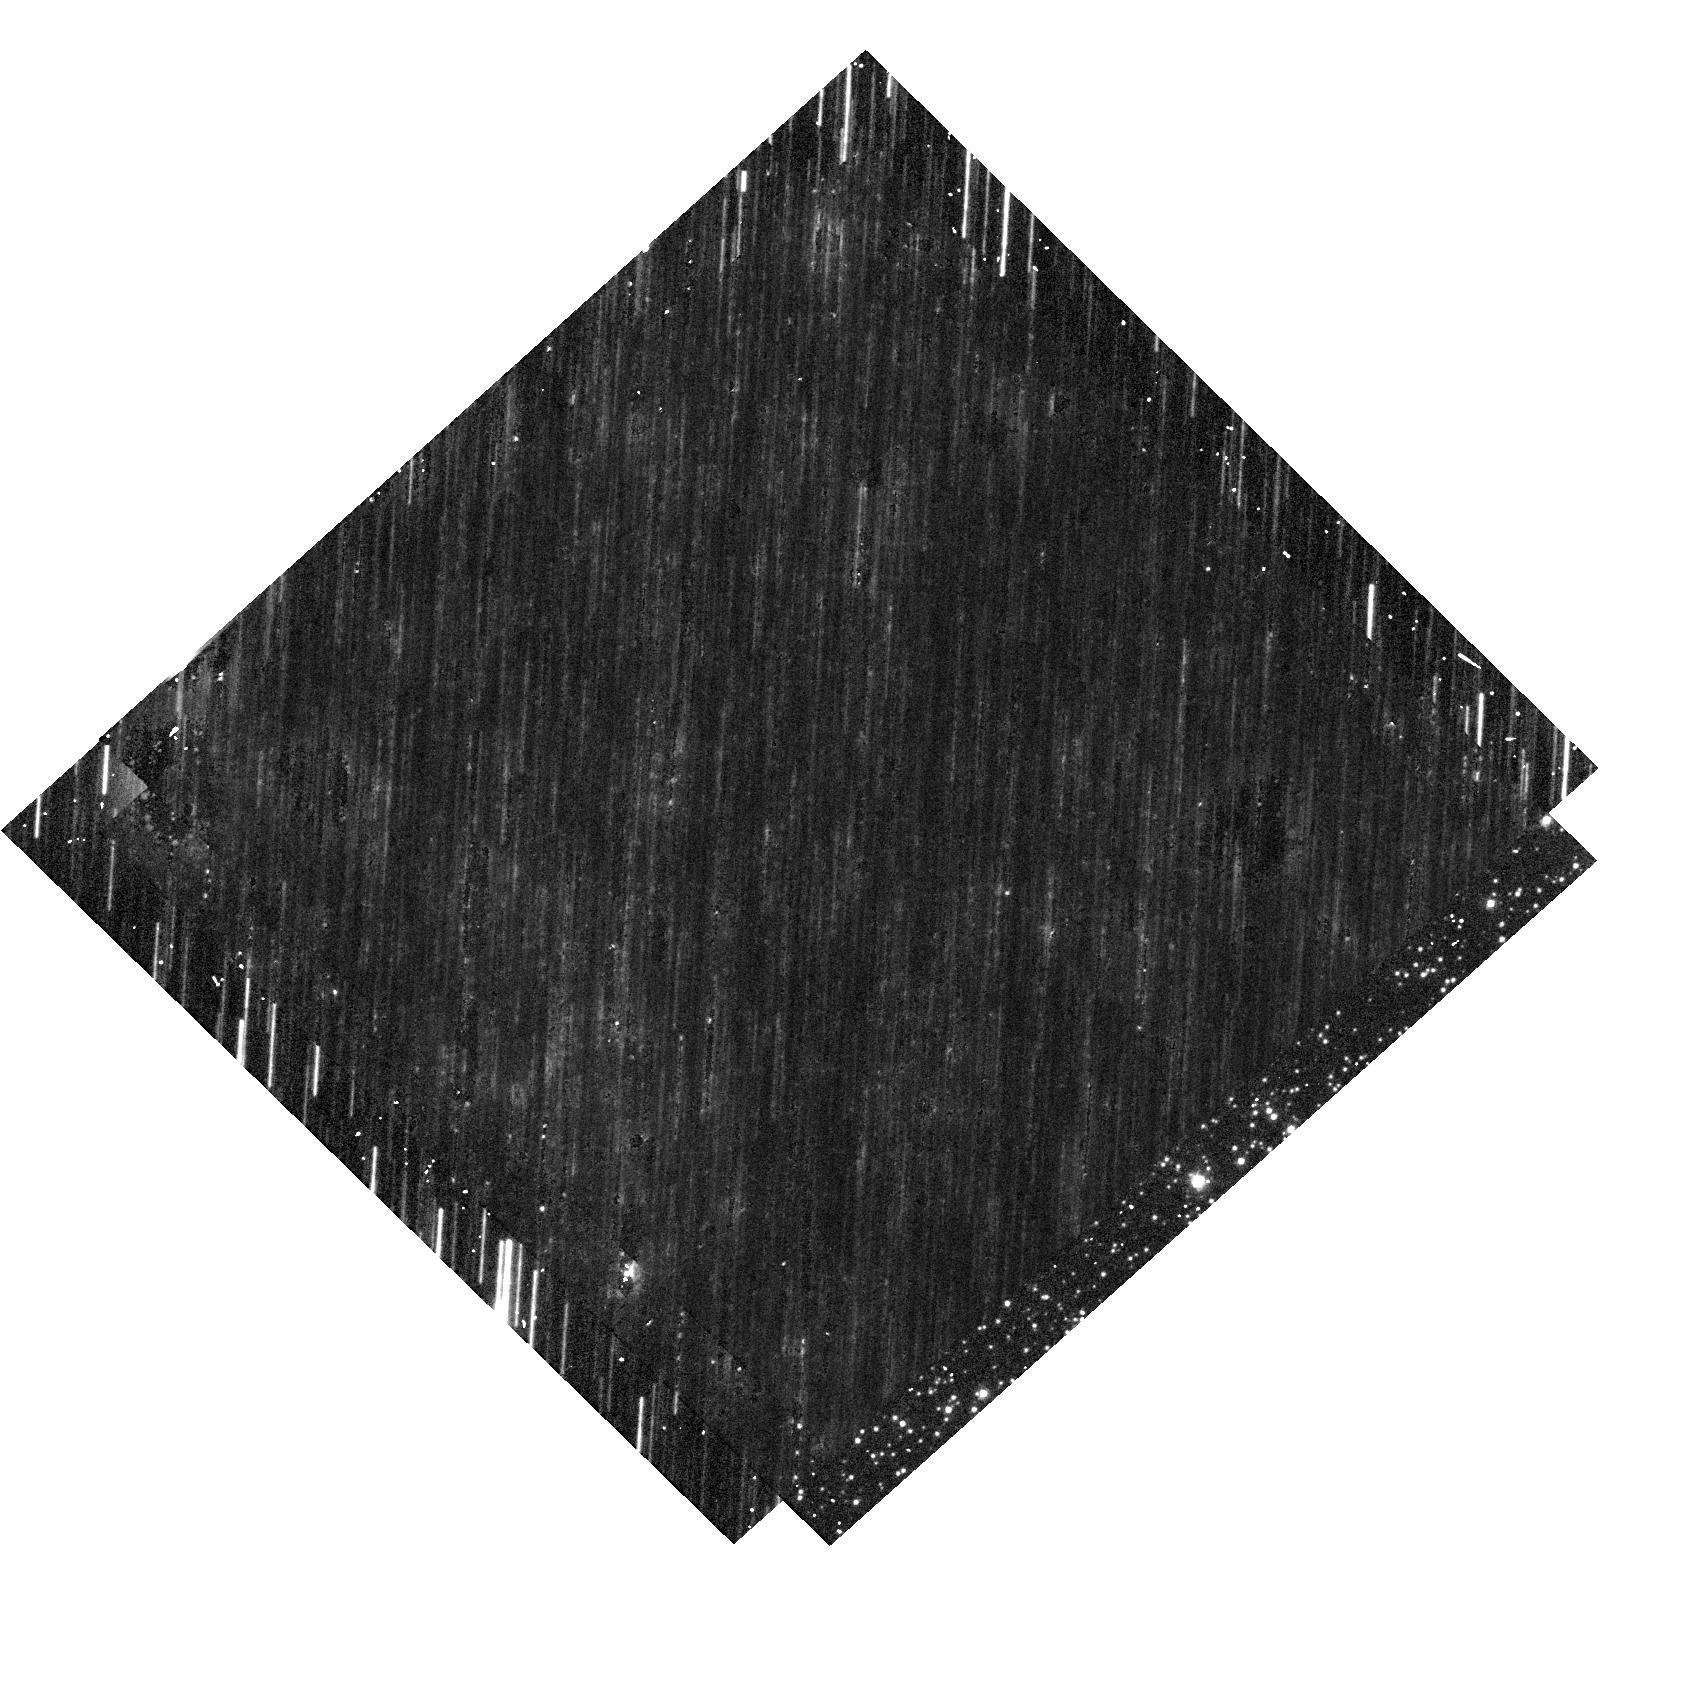
Target: OGLE-2017-BLG-328. Instrument: WFC3/UVIS. Filter: F555W. Exposure: 9 min. Observation ID: hst_15960_54_wfc3_uvis_f555w_ie4f54

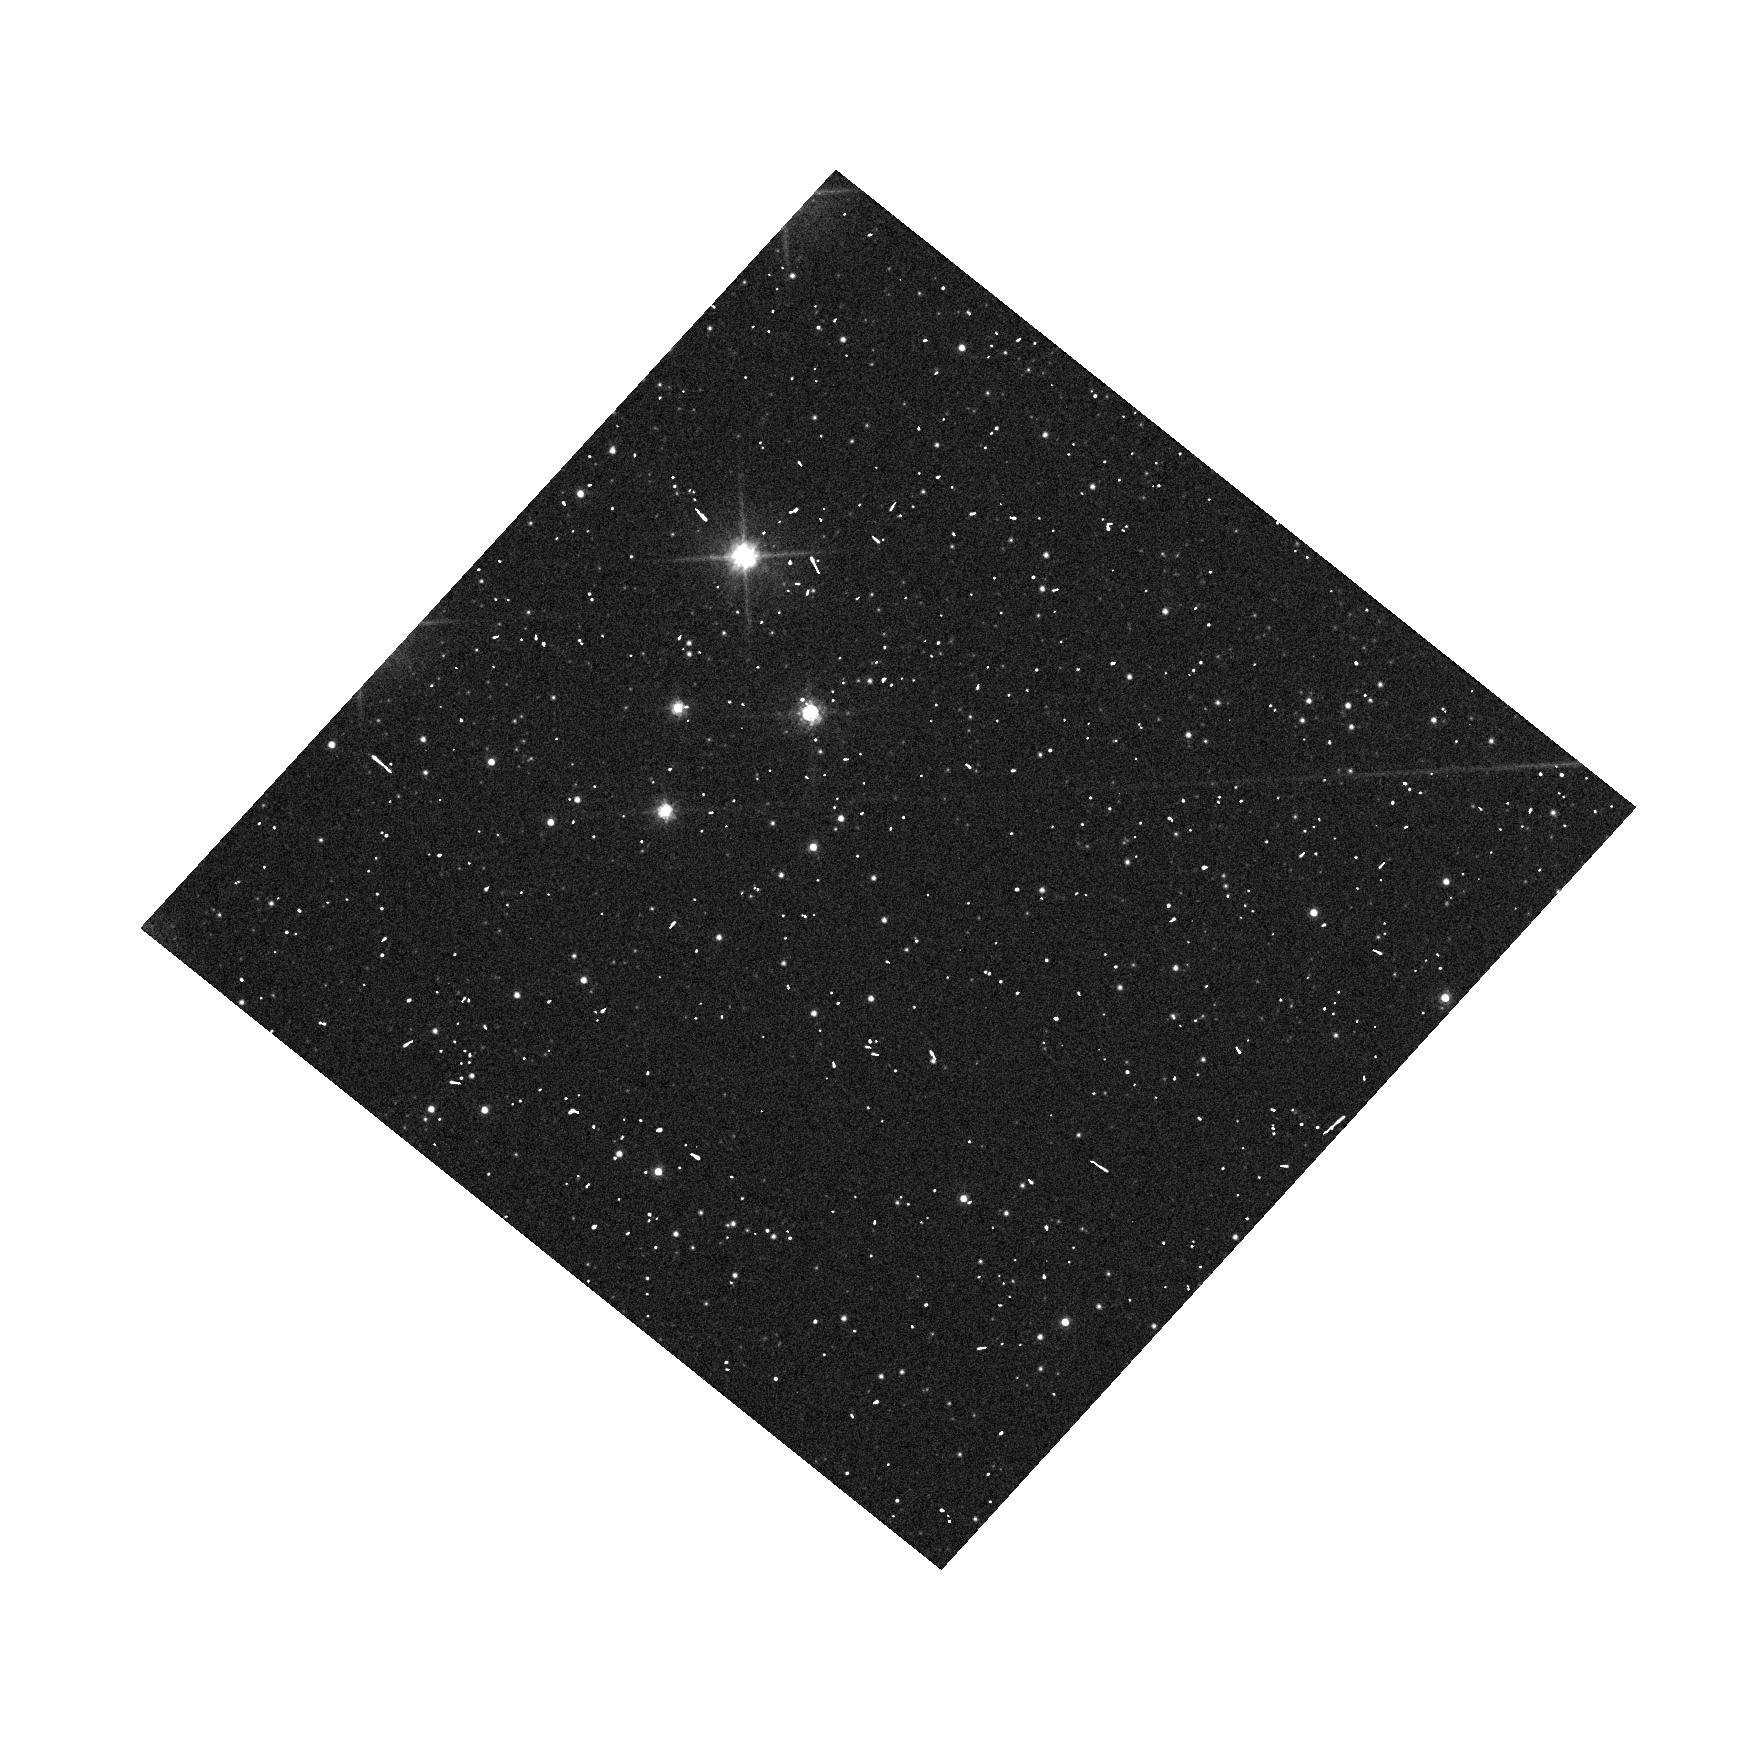
Target: OGLE-2019-BLG-1000. Instrument: WFC3/UVIS. Filter: F606W. Exposure: 3 min. Observation ID: hst_15960_01_wfc3_uvis_f606w_ie4f01

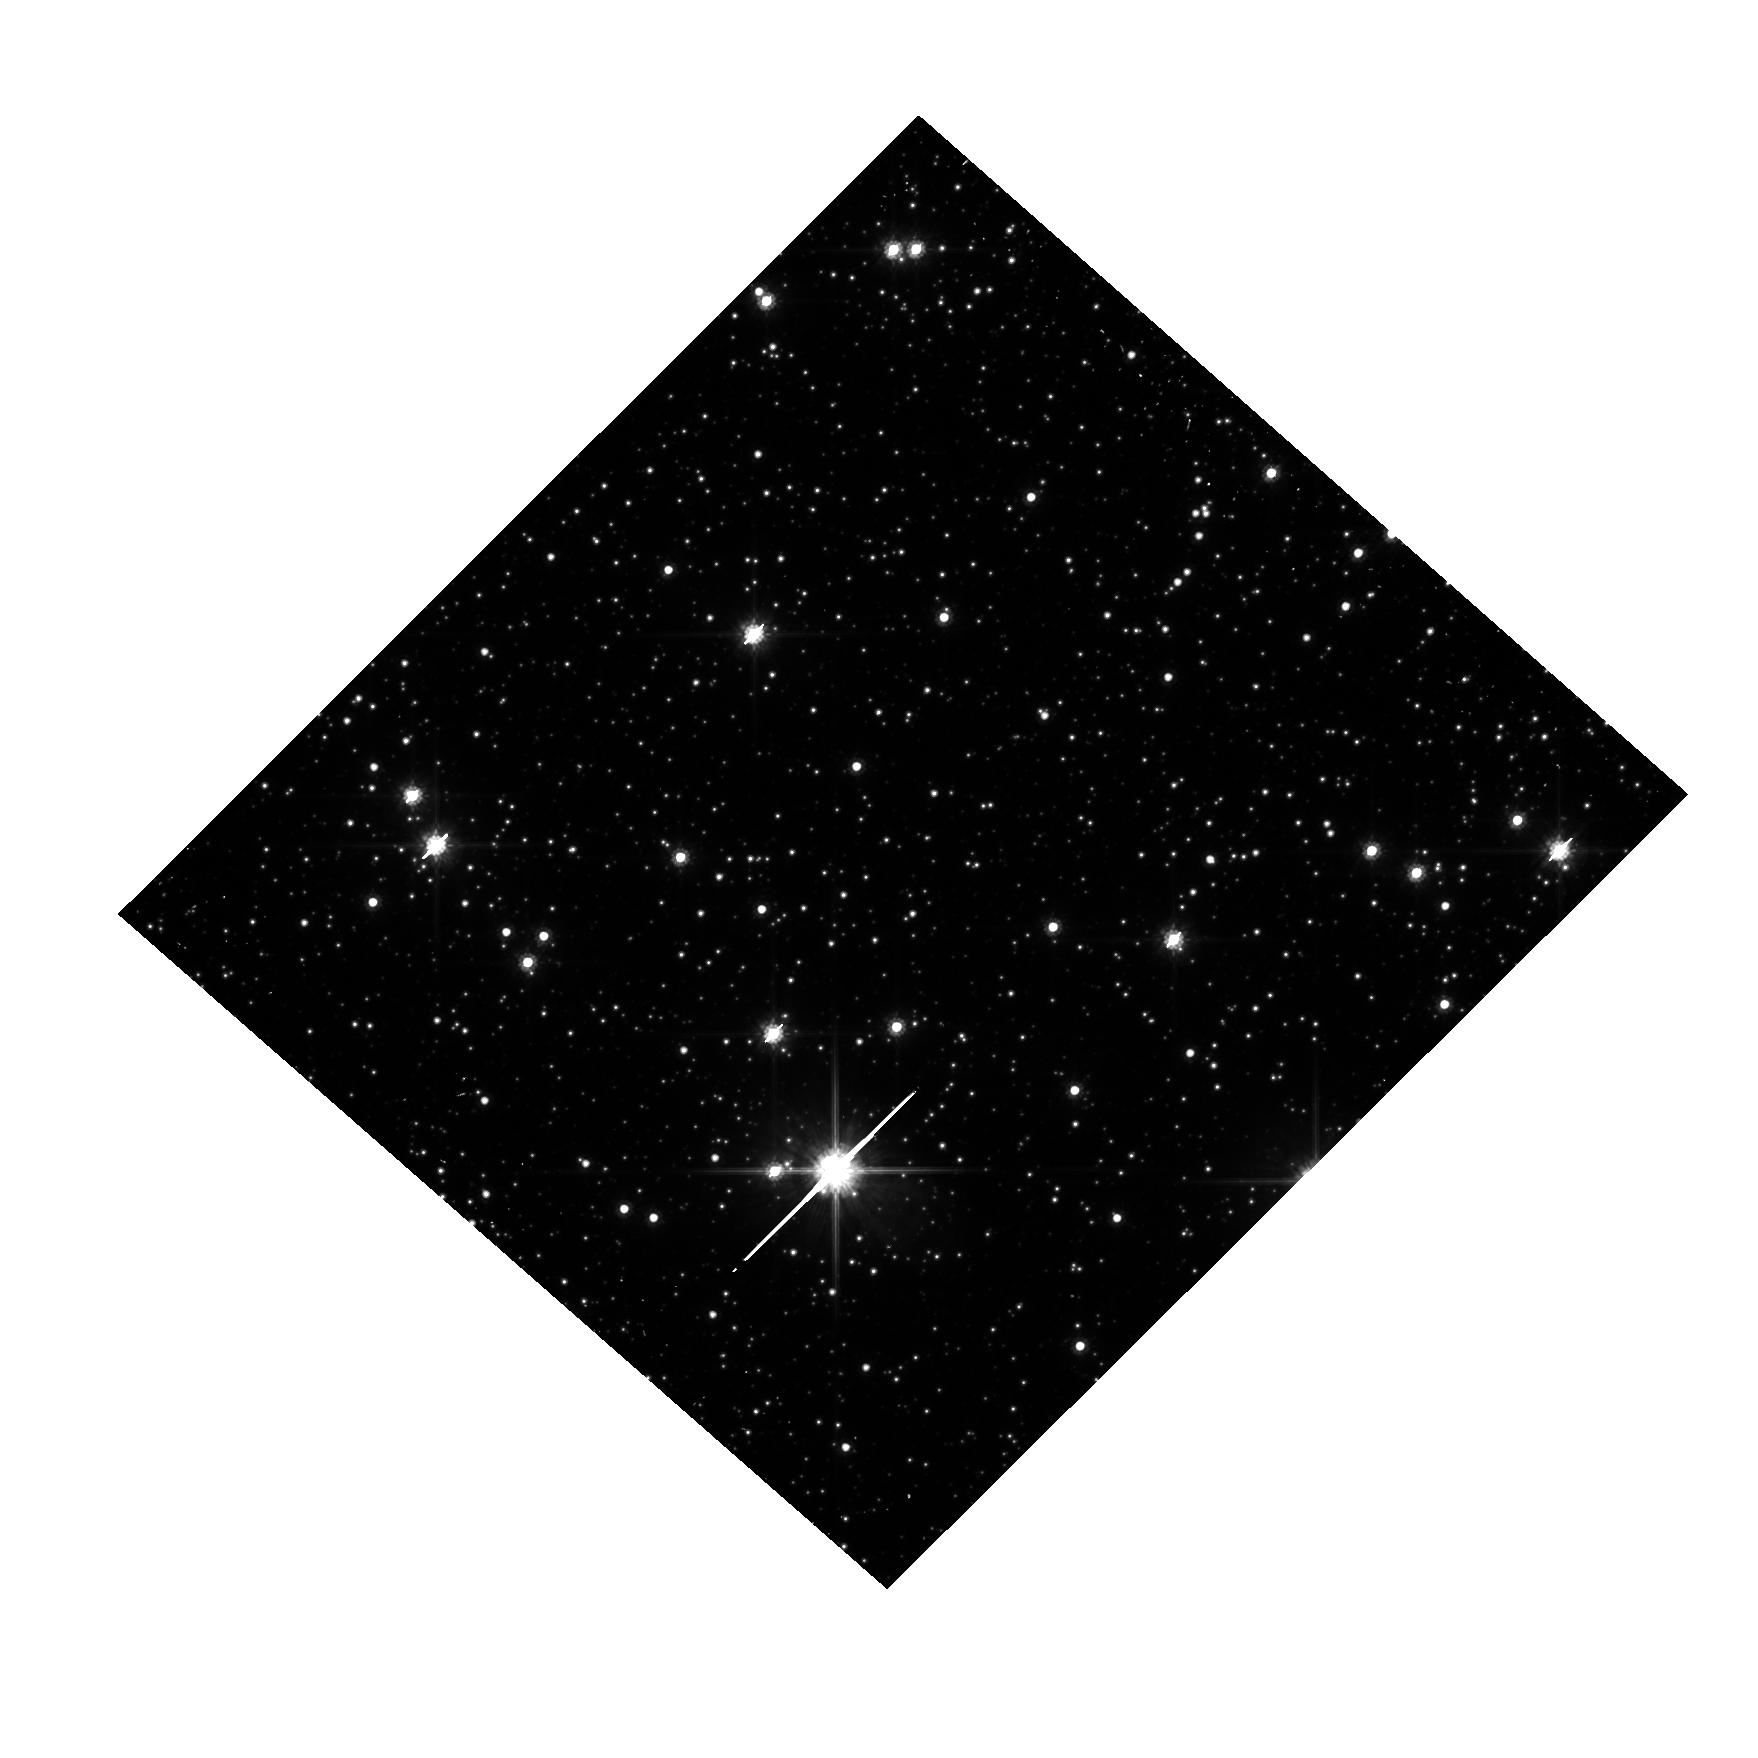
Target: OGLE-2019-BLG-1080. Instrument: WFC3/UVIS. Filter: F814W. Exposure: 7 min. Observation ID: hst_15960_02_wfc3_uvis_f814w_ie4f02

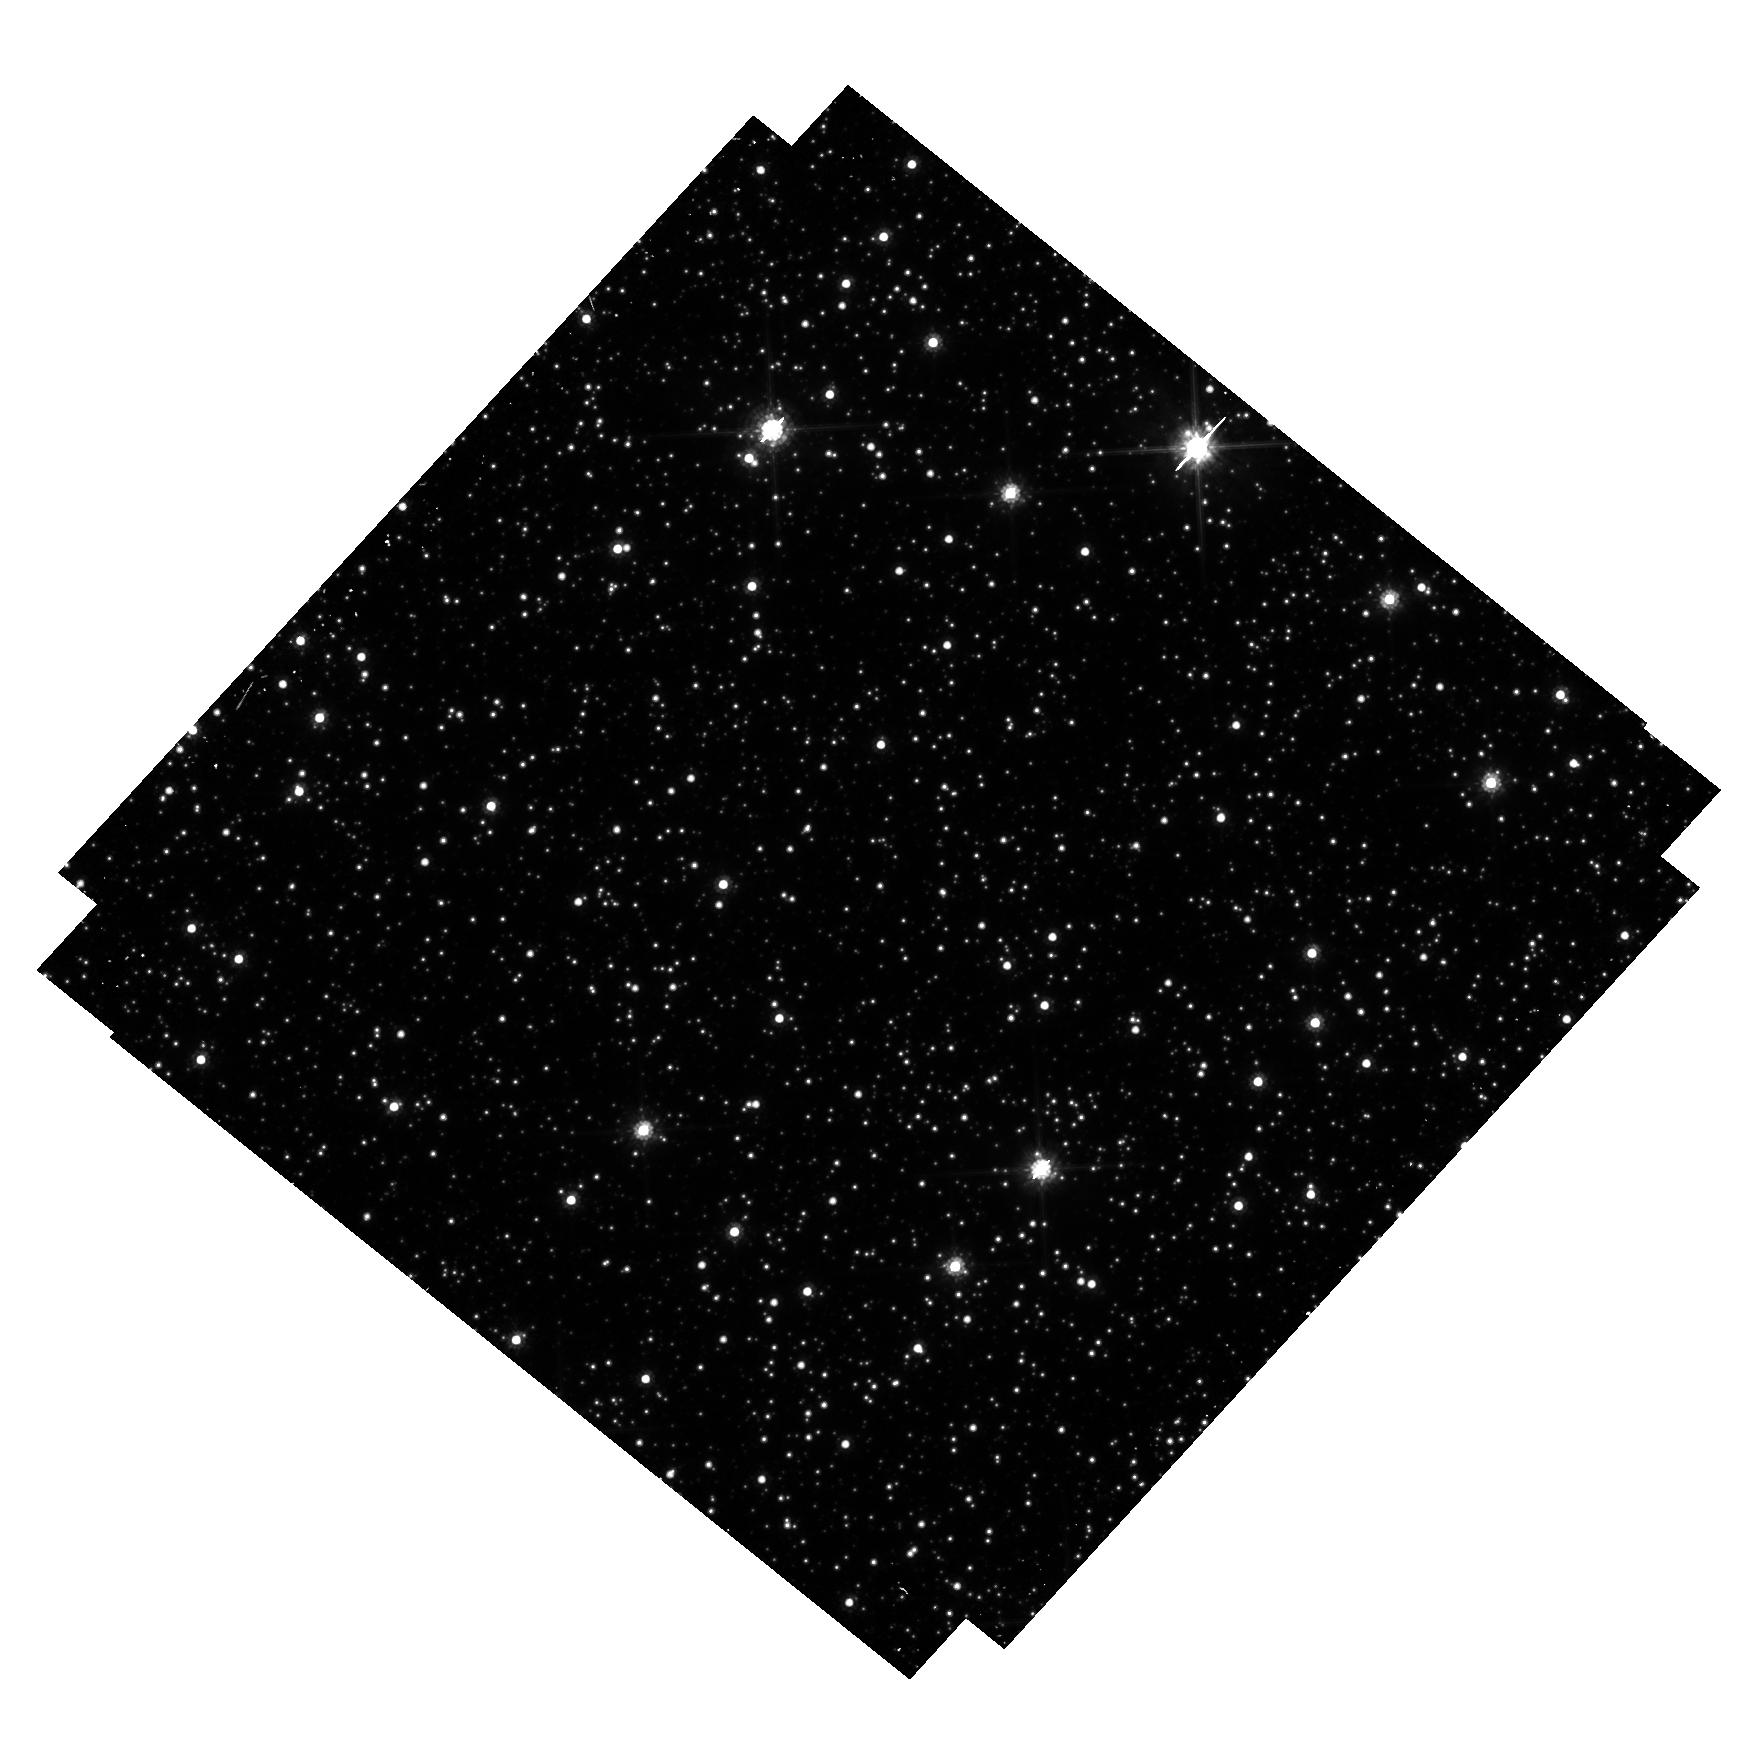
Target: OGLE-2017-BLG-0302. Instrument: WFC3/UVIS. Filter: F814W. Exposure: 37 min. Observation ID: hst_15960_03_wfc3_uvis_f814w_ie4f03

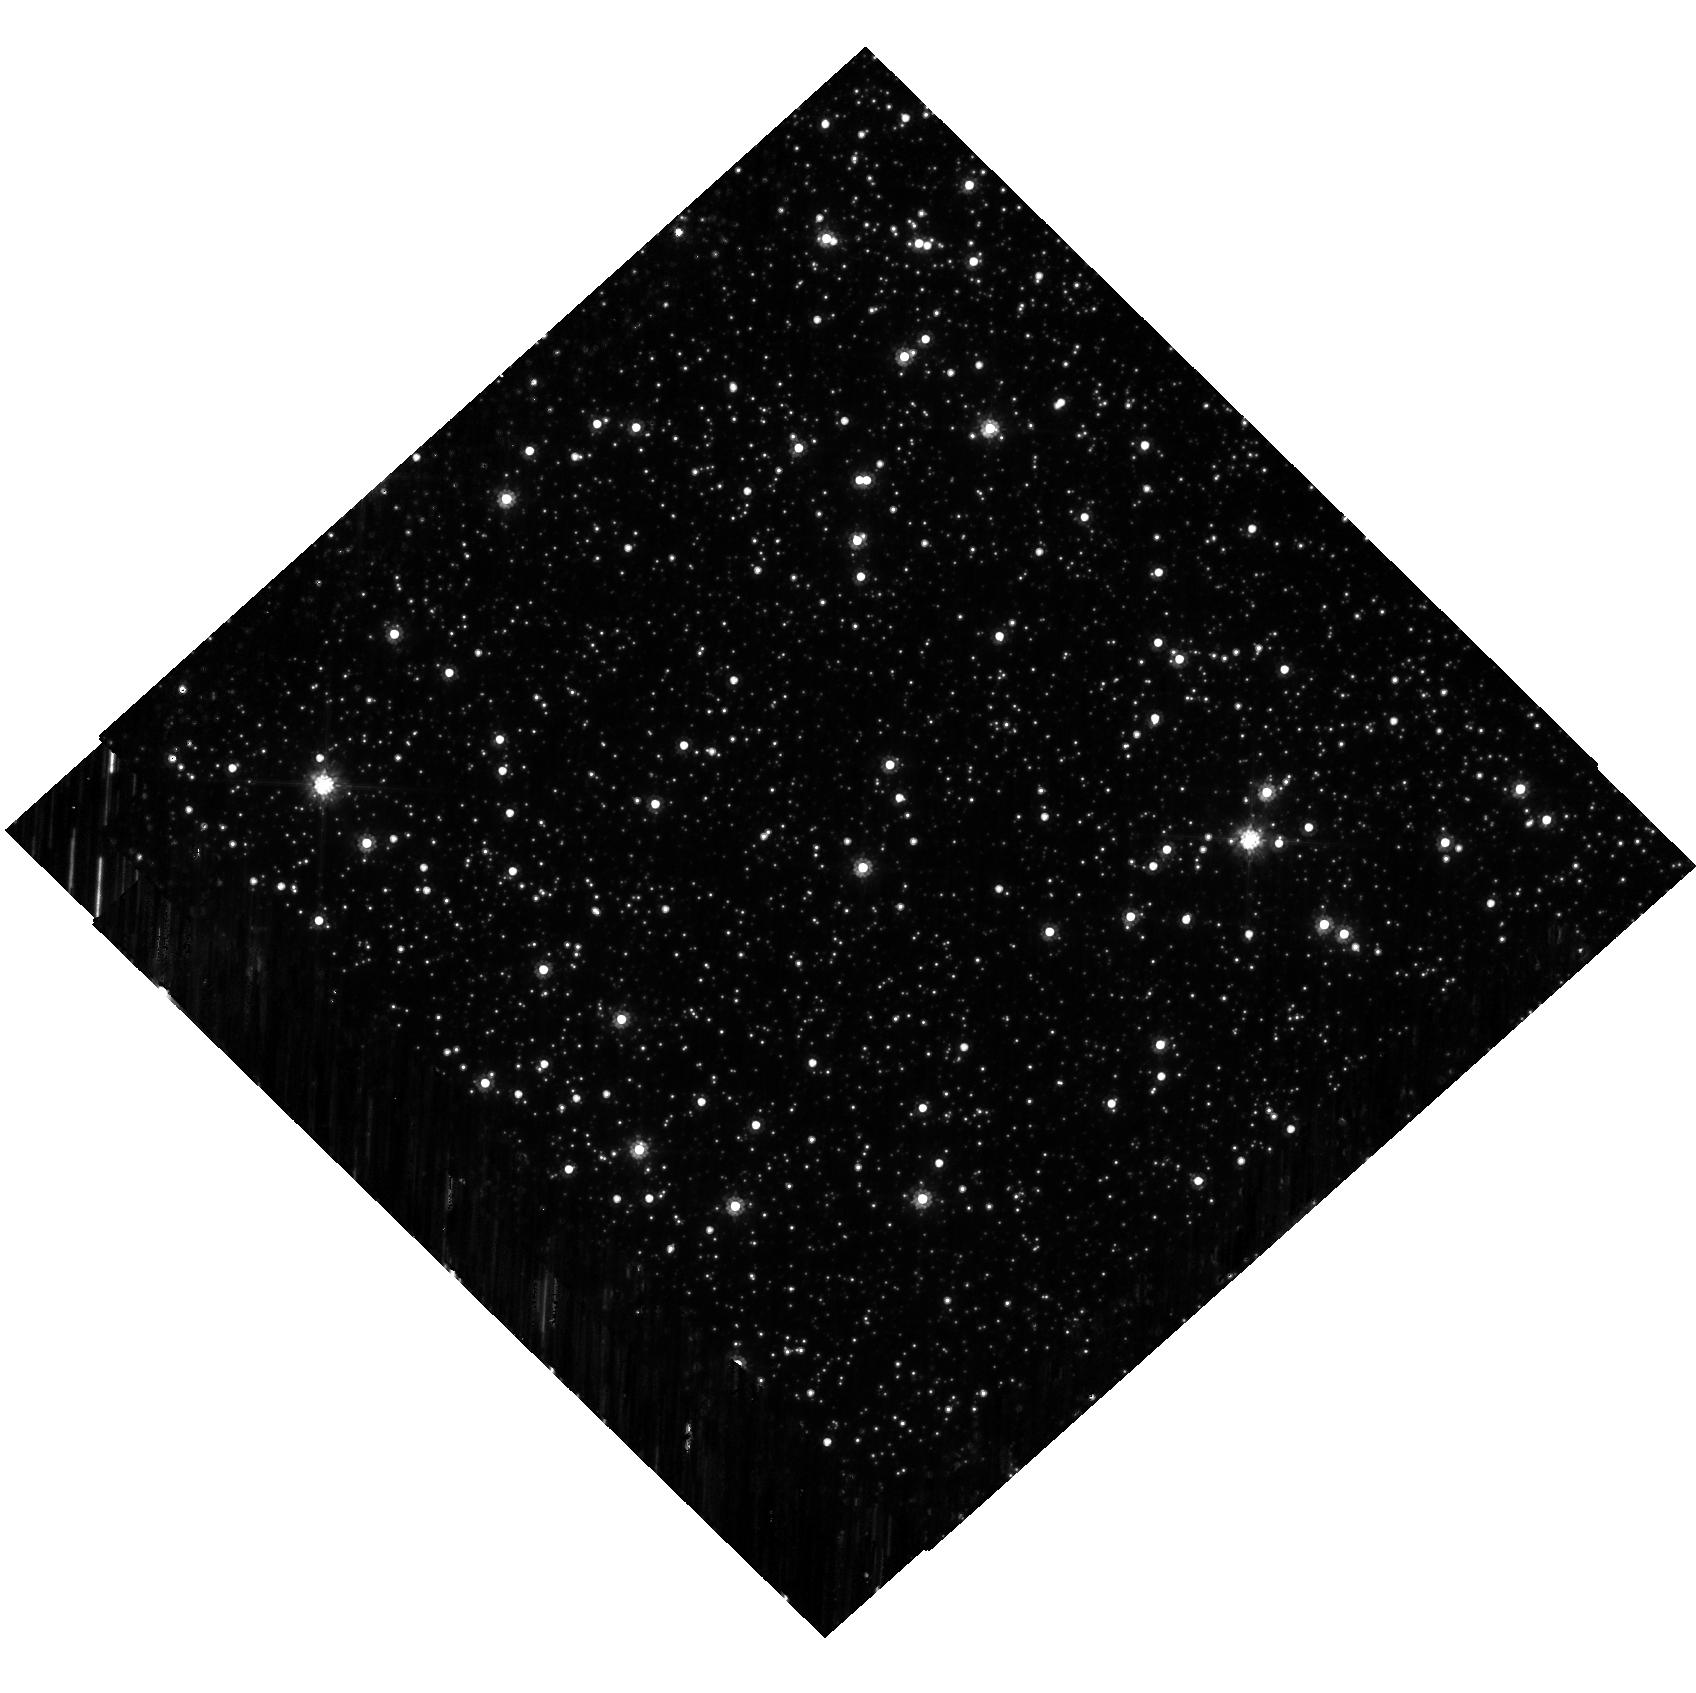
Target: OGLE-2017-BLG-328. Instrument: WFC3/UVIS. Filter: F814W. Exposure: 19 min. Observation ID: hst_15960_54_wfc3_uvis_f814w_ie4f54

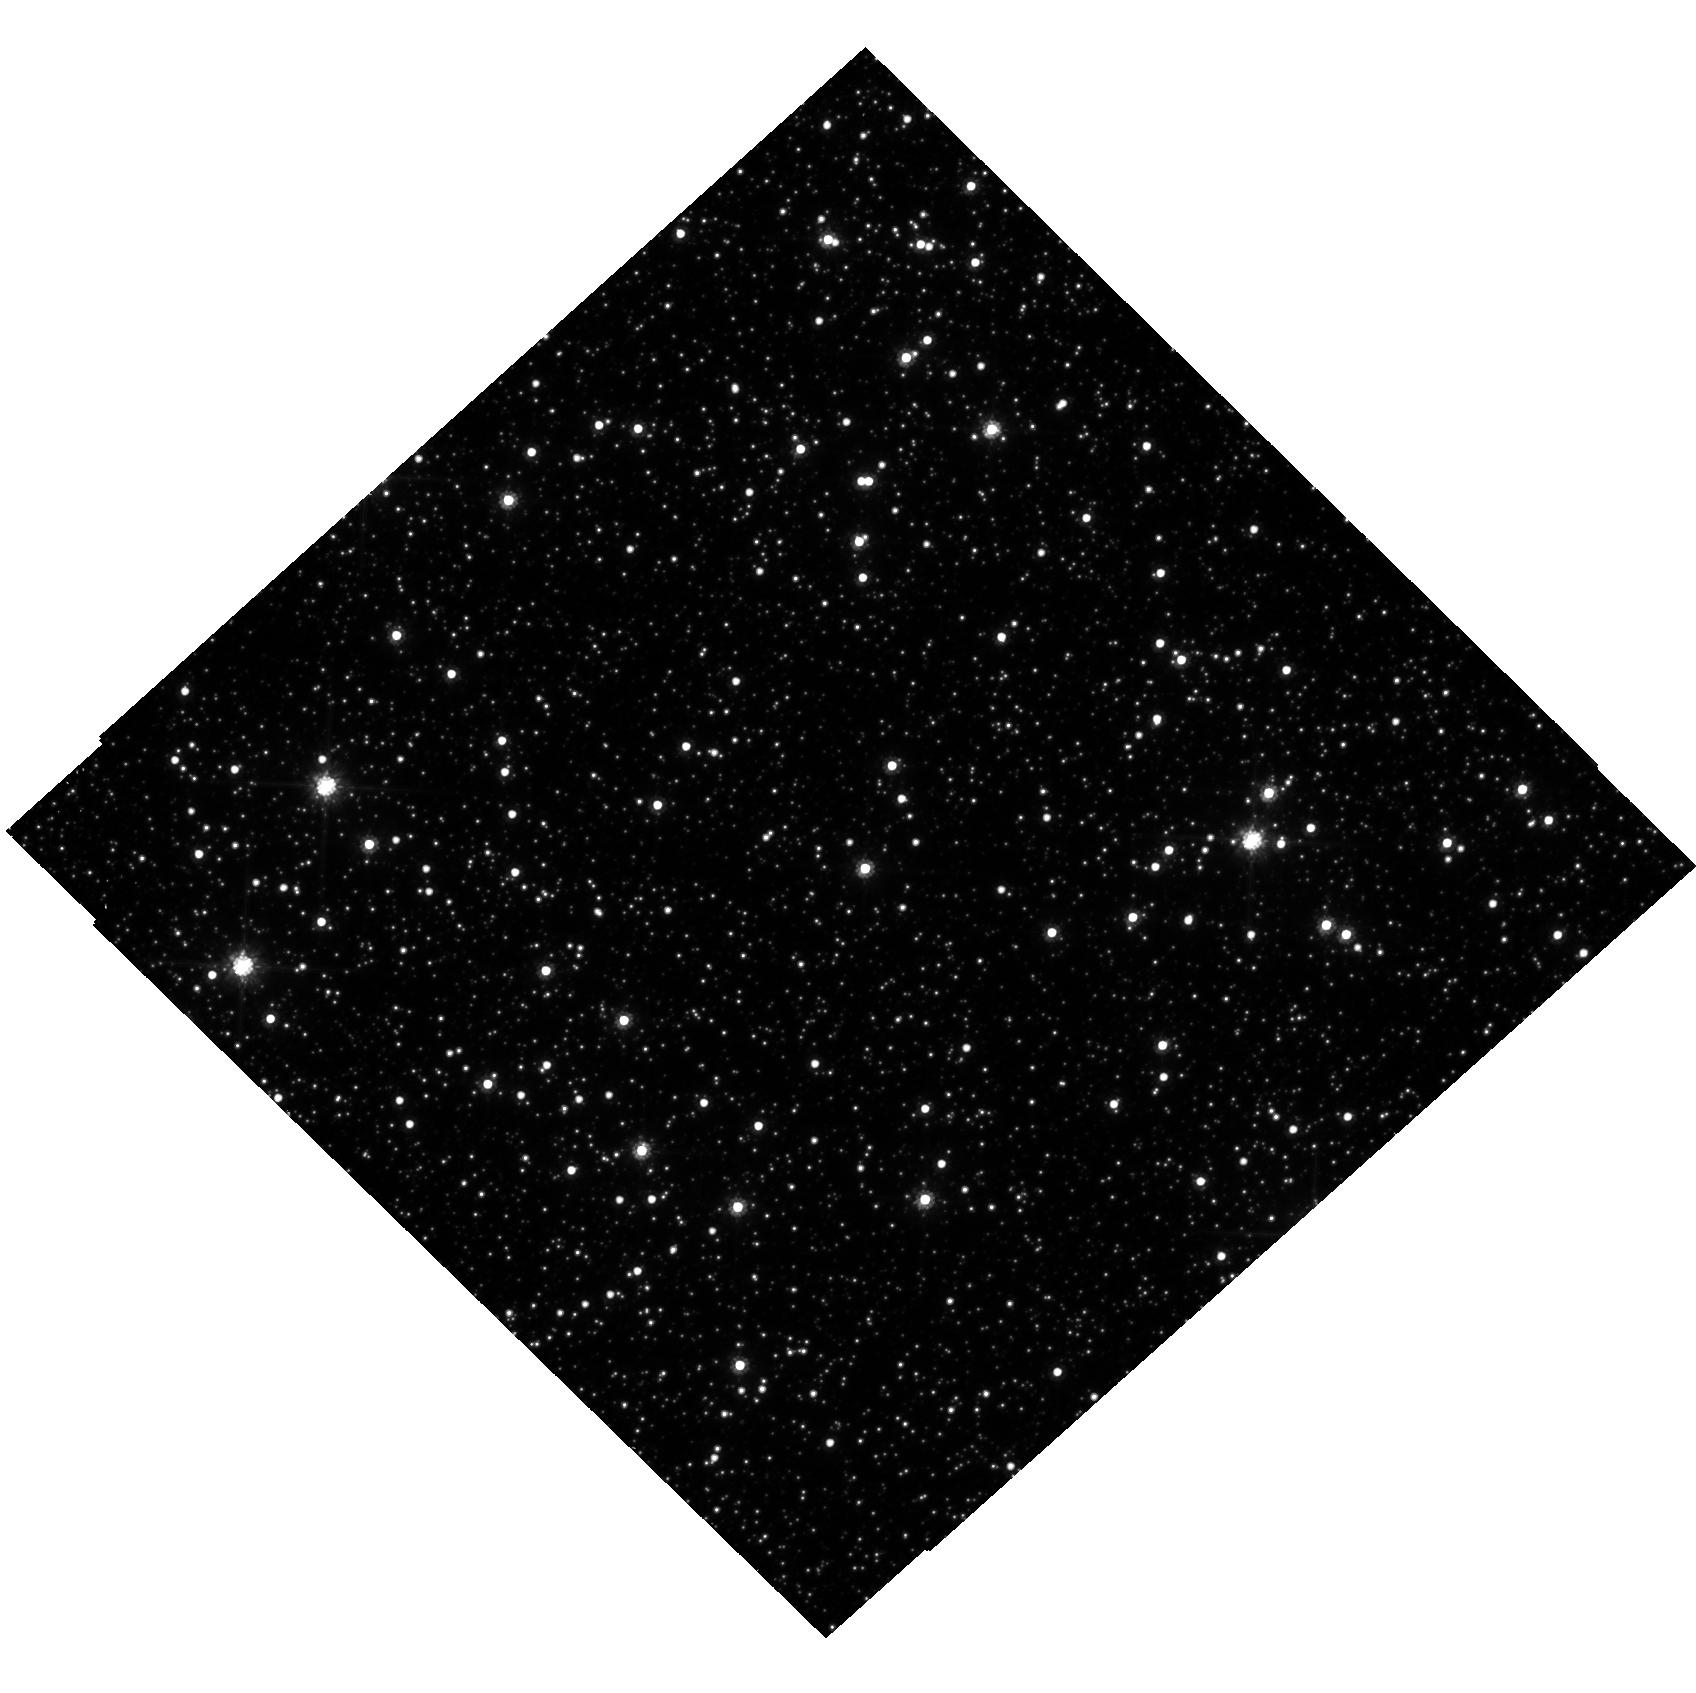
Target: OGLE-2017-BLG-328. Instrument: WFC3/UVIS. Filter: F814W. Exposure: 19 min. Observation ID: hst_15960_55_wfc3_uvis_f814w_ie4f55

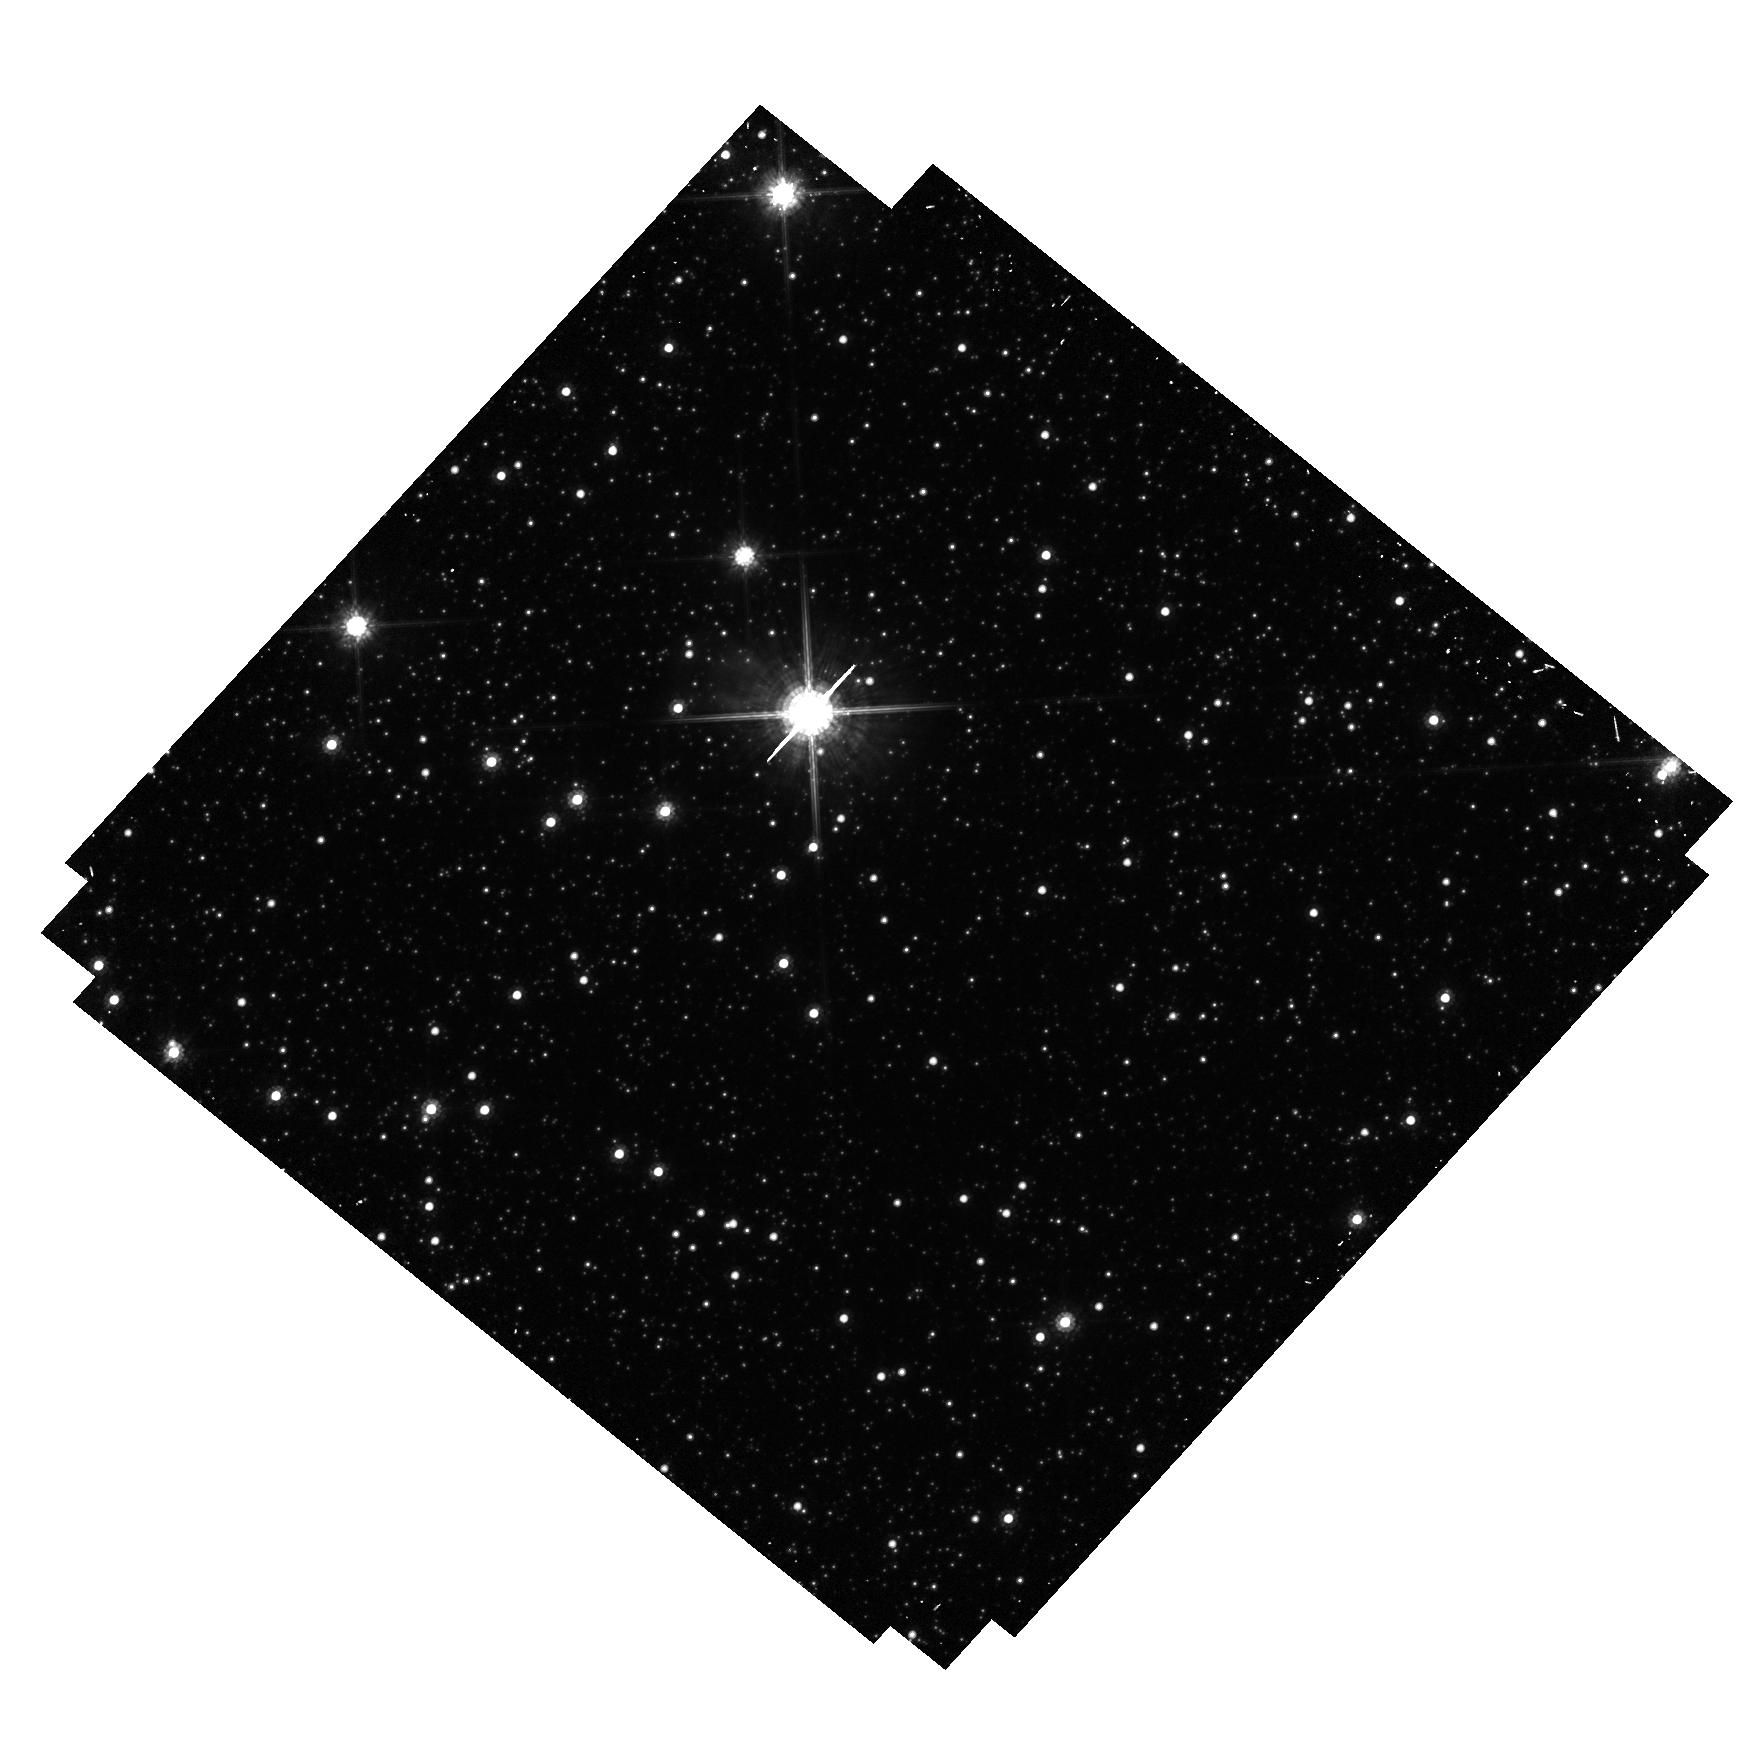
Target: OGLE-2019-BLG-1000. Instrument: WFC3/UVIS. Filter: F814W. Exposure: 32 min. Observation ID: hst_15960_01_wfc3_uvis_f814w_ie4f01

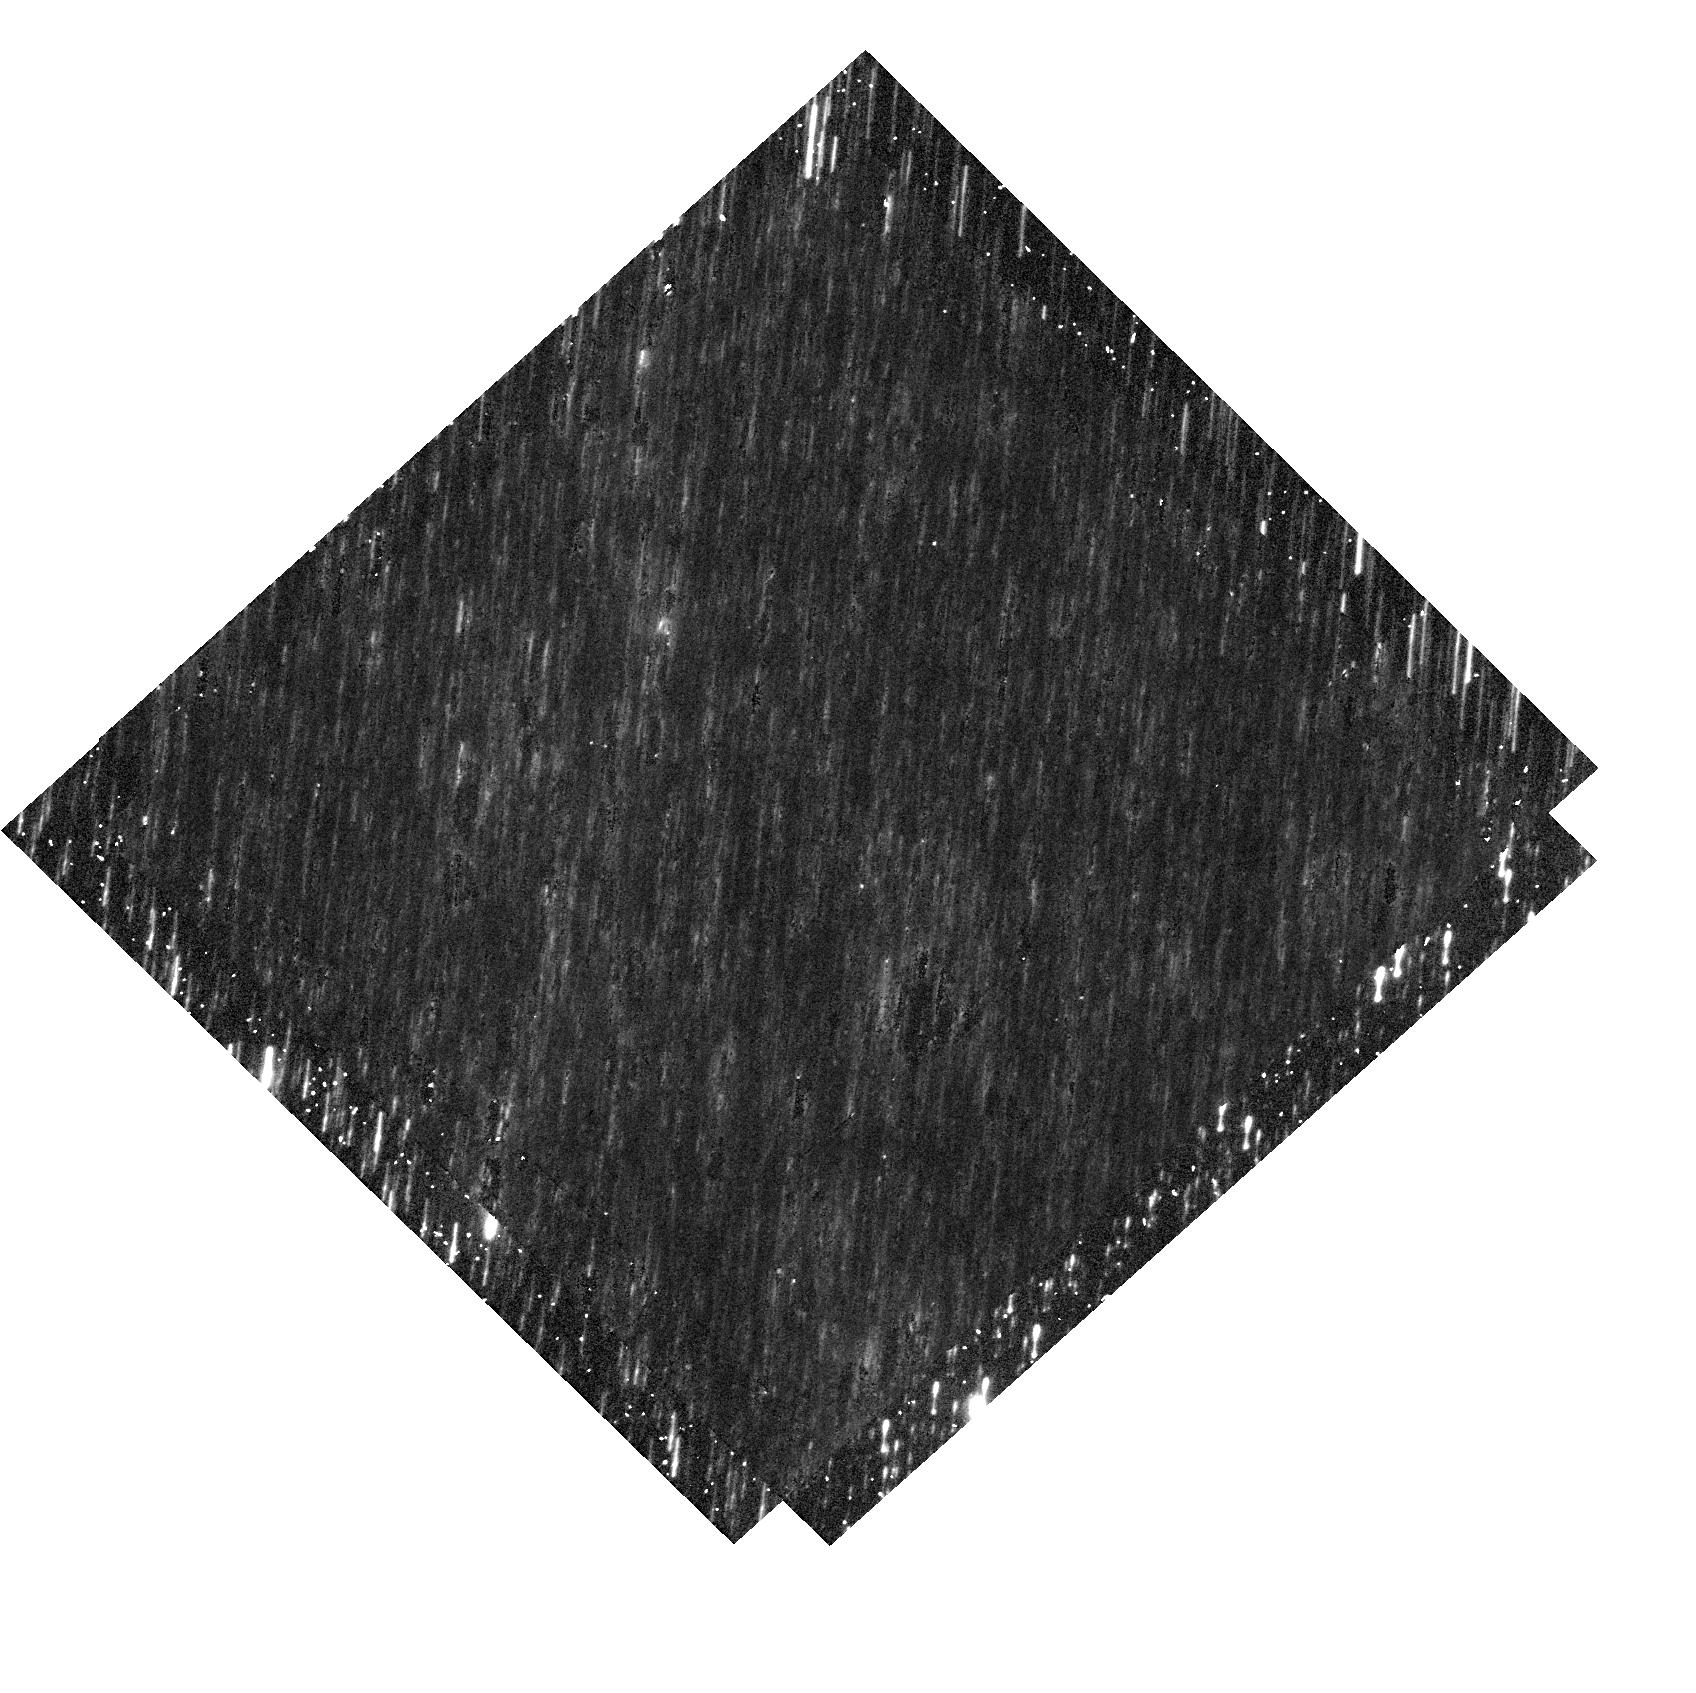
Target: OGLE-2017-BLG-328. Instrument: WFC3/UVIS. Filter: F555W. Exposure: 9 min. Observation ID: hst_15960_04_wfc3_uvis_f555w_ie4f04

Detecting Isolated Black Holes through Astrometric Microlensing (PI: Sahu, Kailash C.)

A significant fraction of the mass of an old stellar population should be in the form of isolated black holes (BHs). Yet there has never been an unambiguous detection of a solitary BH. The only technique available to detect isolated BHs is astrometric microlensing--relativistic deflection of light from background stars. We have carried out 2 HST programs aimed at the first detection of isolated BHs through astrometric microlensing. Our first program was a multi-year program where we monitored 5 microlensing events with T>100 days in the Galactic bulge. We detected astometric deflections, but the inferered masses for all these events are <0.5 Msun, indicating that these lenses are low-mass stars with small relative proper motions. Our second program was a large multi-cycle program where we monitored ~3 million stars in the Galactic bulge for 3 years to simultaneously detect microlensing events and deterimne their astrometric shifts. We have detected a large number of microlensing events. However, once again, none of them show appreciable astrometric deflections indicative of massive BHs. Our results imply that either isolated BHs are more massive (>10 Msun), or T~100 day events are dominated by low-mass stars moving more slowly, or BHs are much rarer. BHs with mass > 10 Msun are expected to have T>300 days, and such very-long duration events are extremely unlikely to be caused by low-mass stars. Monitoring a few T>300-day events thus offers the last but most promising opportunity to detect isolated BHs, and distinguish between the above possibilities. After the recent upgrades, OGLE detects six T>300 days events each year, here we propose to monitor 4 such events.